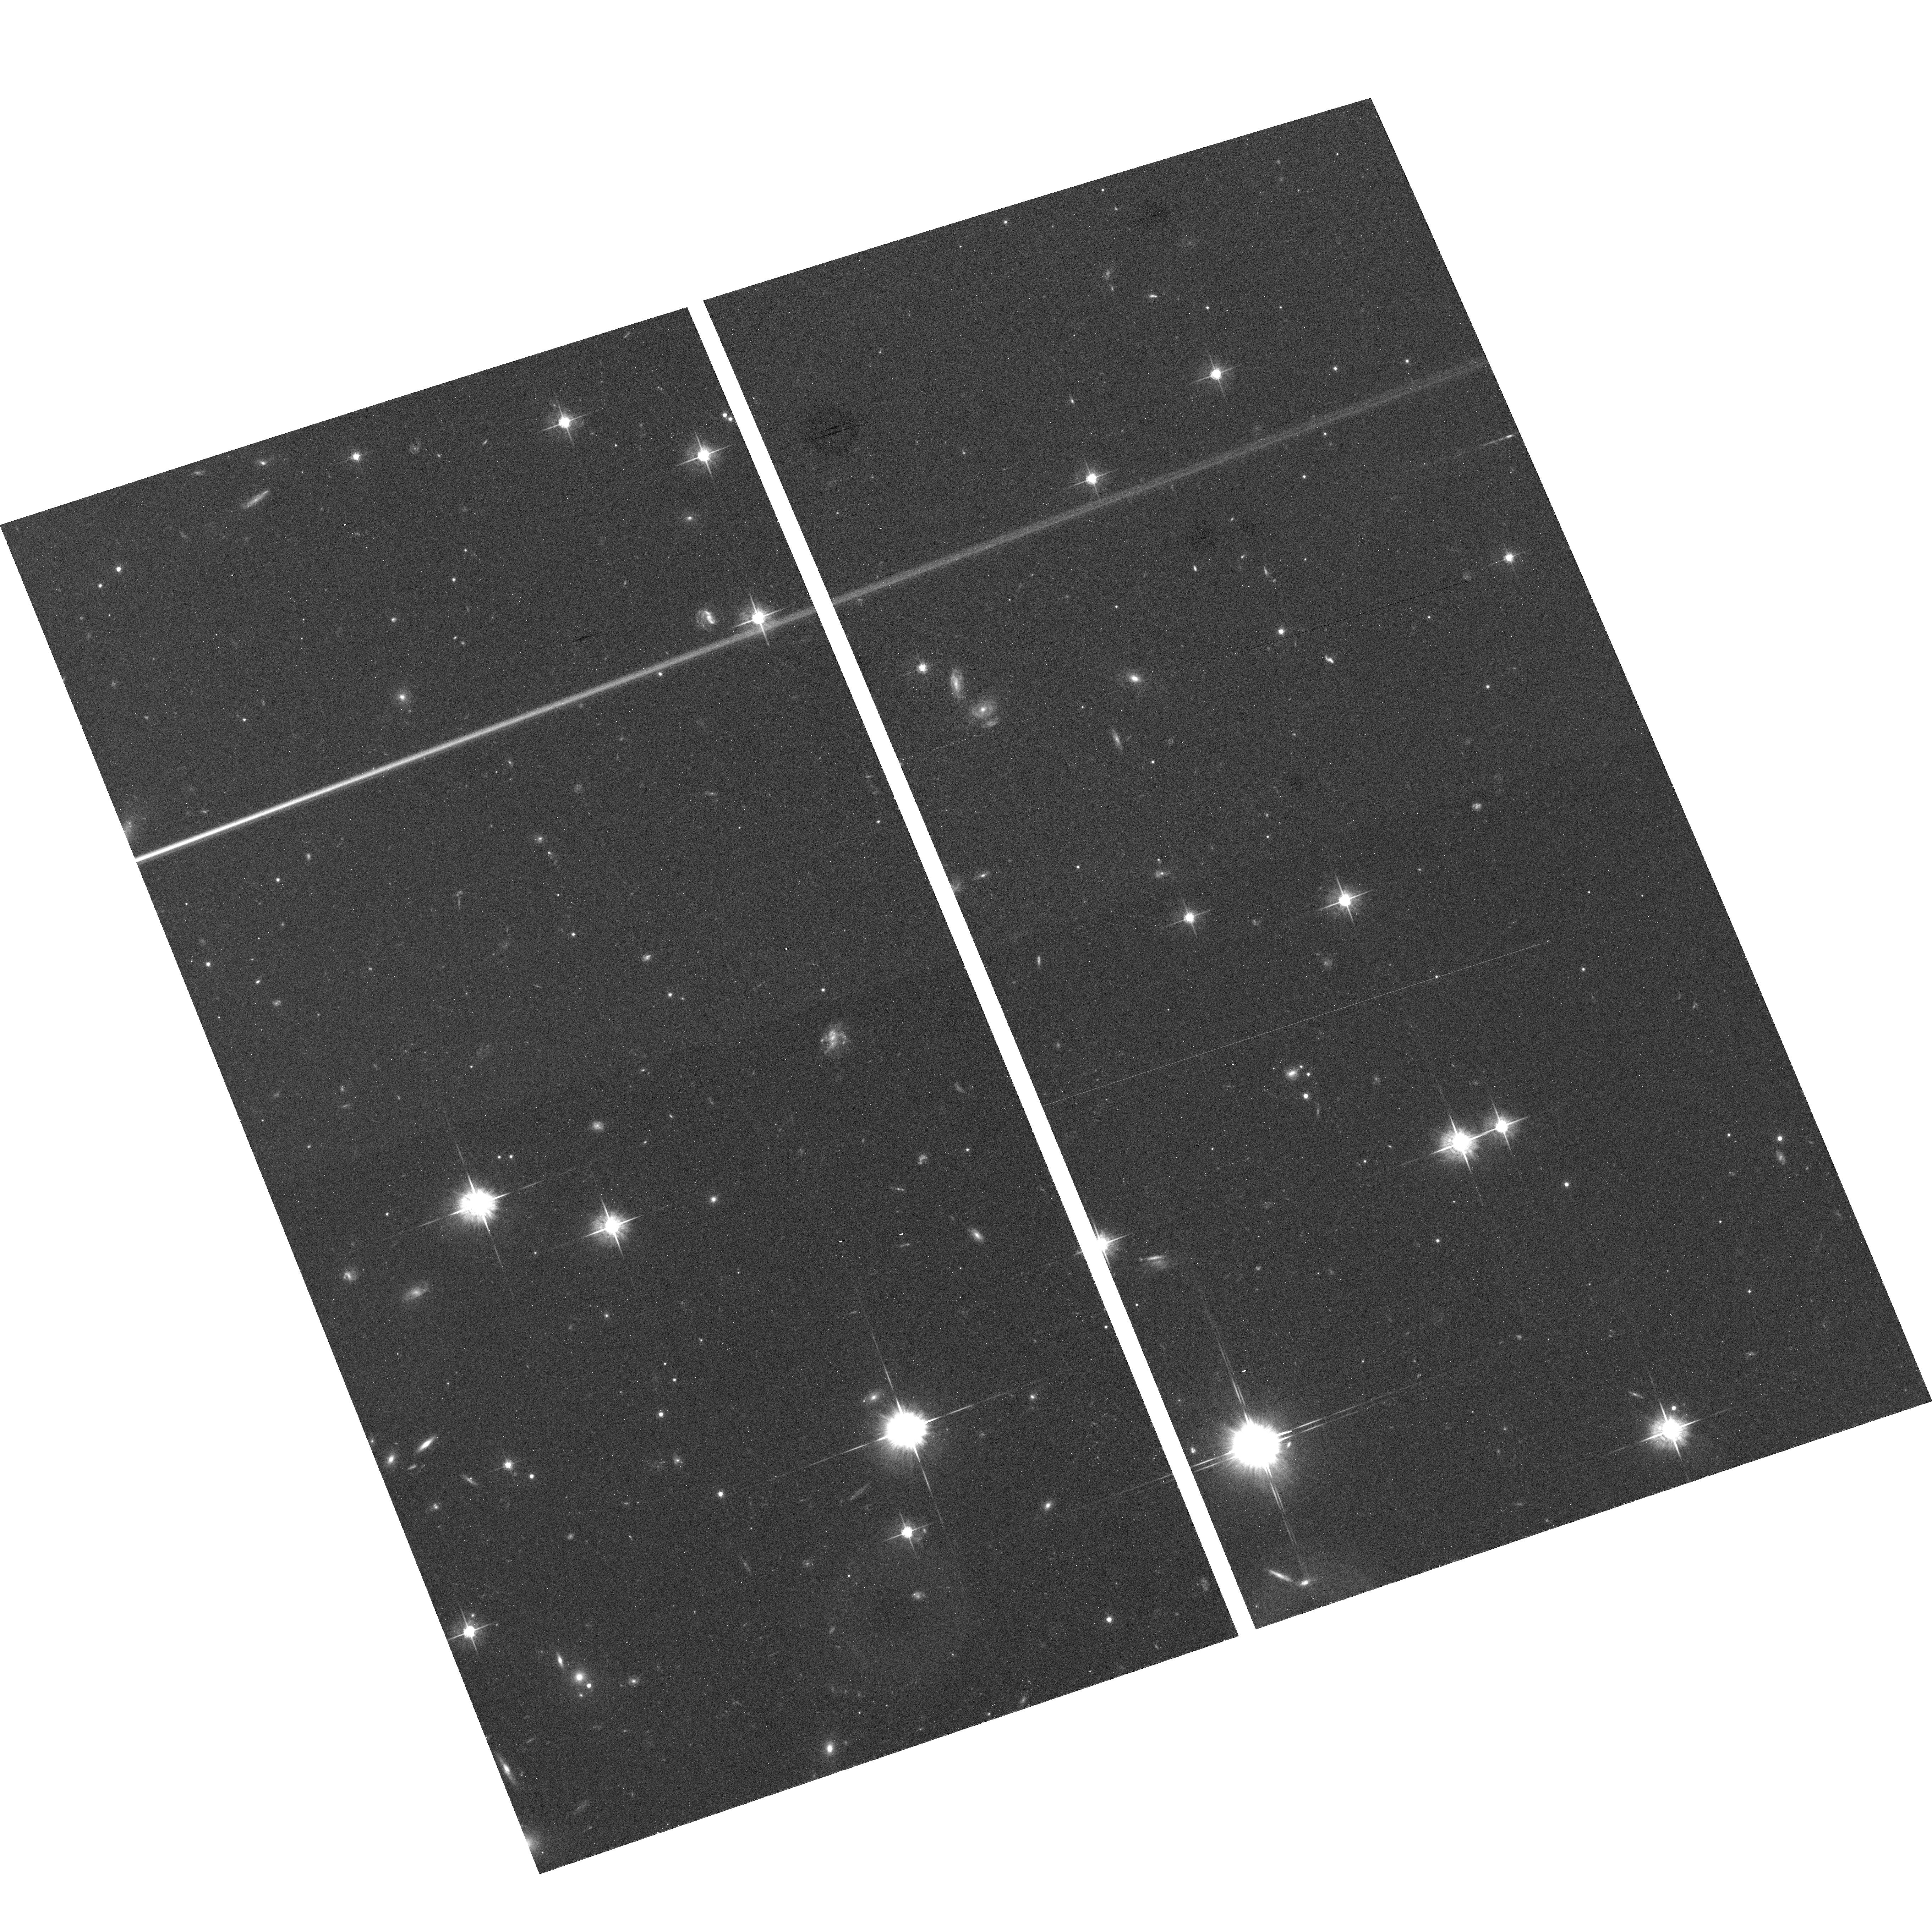
Target: field at RA 145.559°, Dec -23.915°
Instrument: ACS/WFC
Filter: F625W
Exposure: 24 min
Observation ID: hst_10539_18_acs_wfc_f625w_j9f918

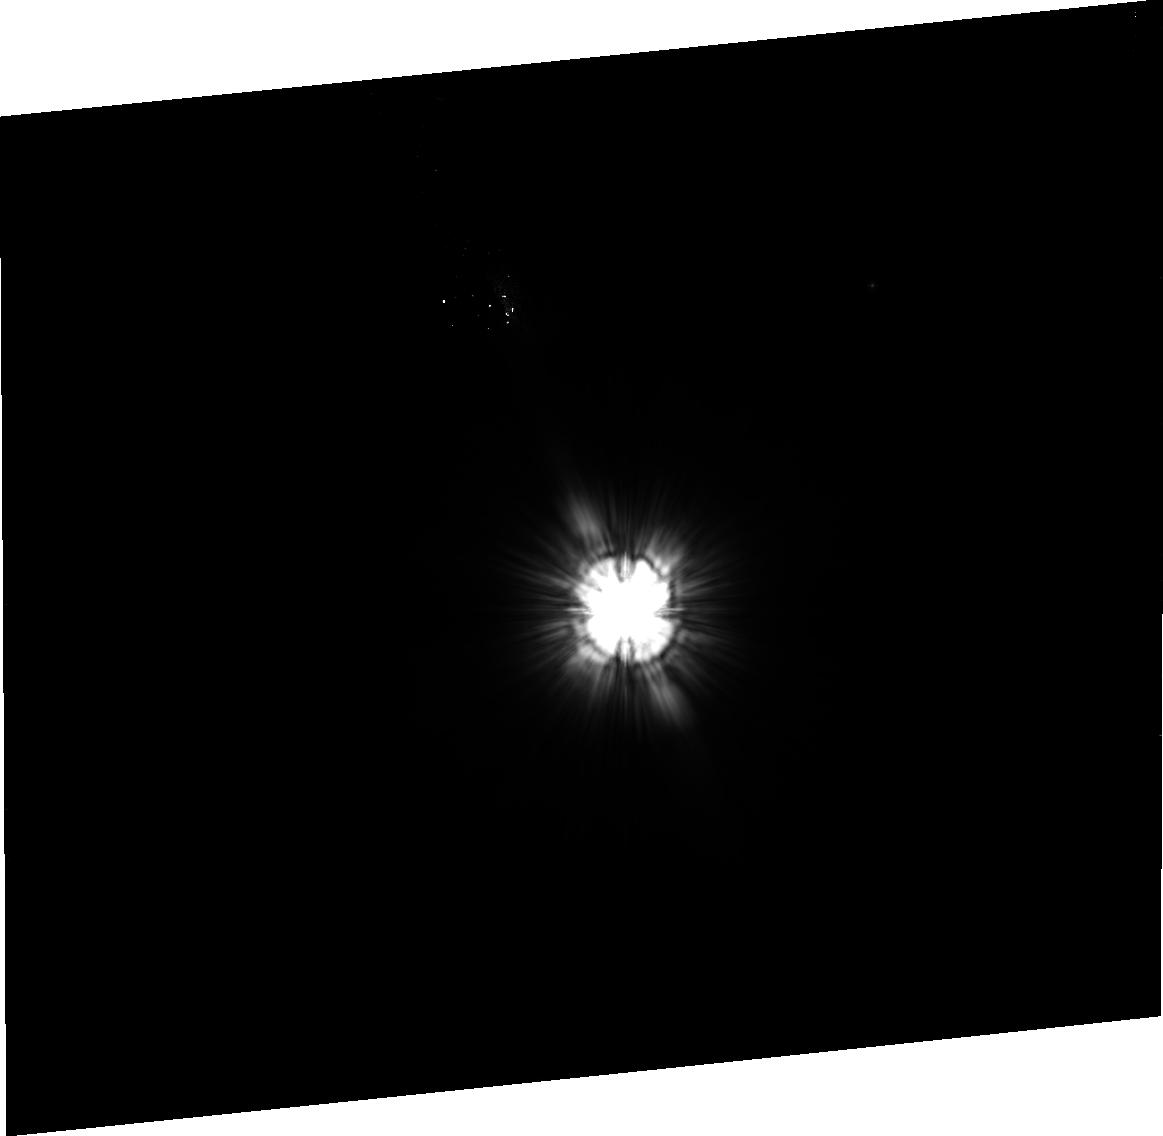
Target: HR-1082
Instrument: ACS/HRC
Filter: F606W
Exposure: 38 min
Observation ID: j9f907020

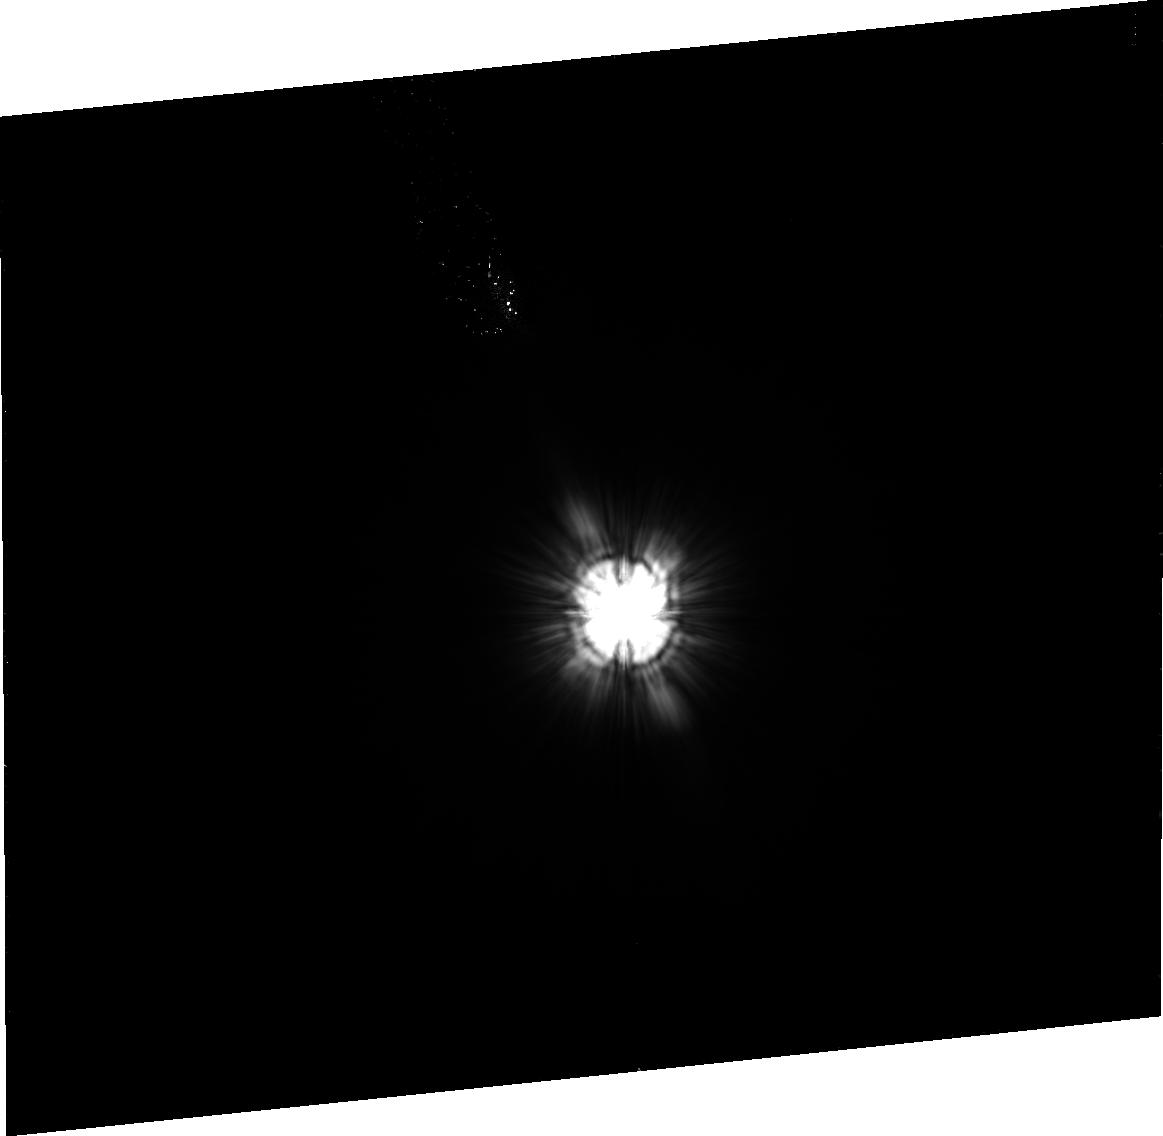
Target: HIP-7805
Instrument: ACS/HRC
Filter: F606W
Exposure: 41 min
Observation ID: j9f901020

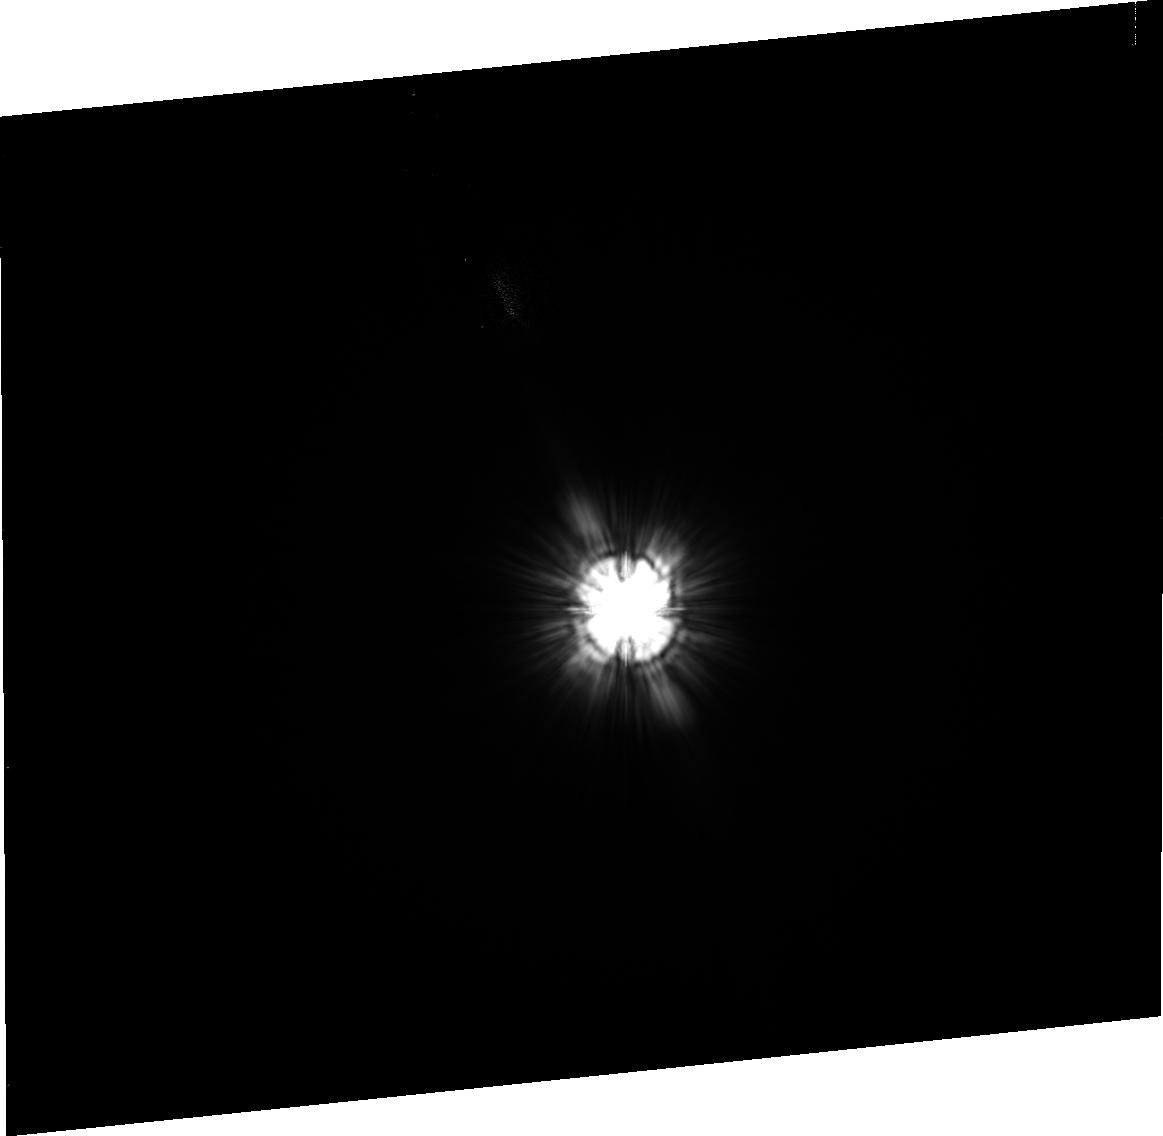
Target: HD-7570
Instrument: ACS/HRC
Filter: F606W
Exposure: 2 min
Observation ID: j9f927020

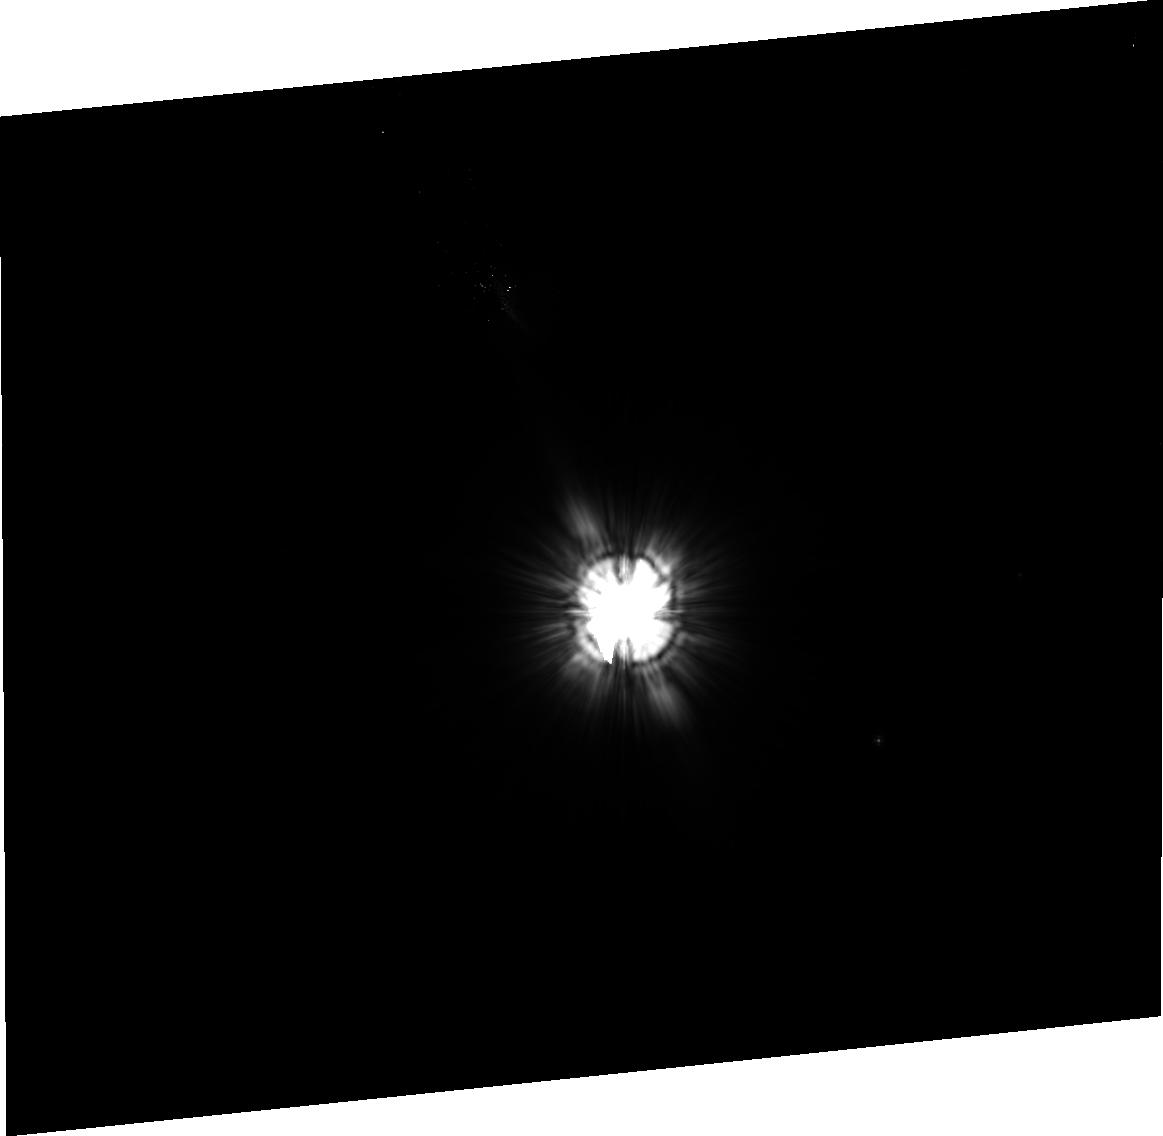
Target: HD-167468
Instrument: ACS/HRC
Filter: F606W
Exposure: 40 min
Observation ID: j9f912030

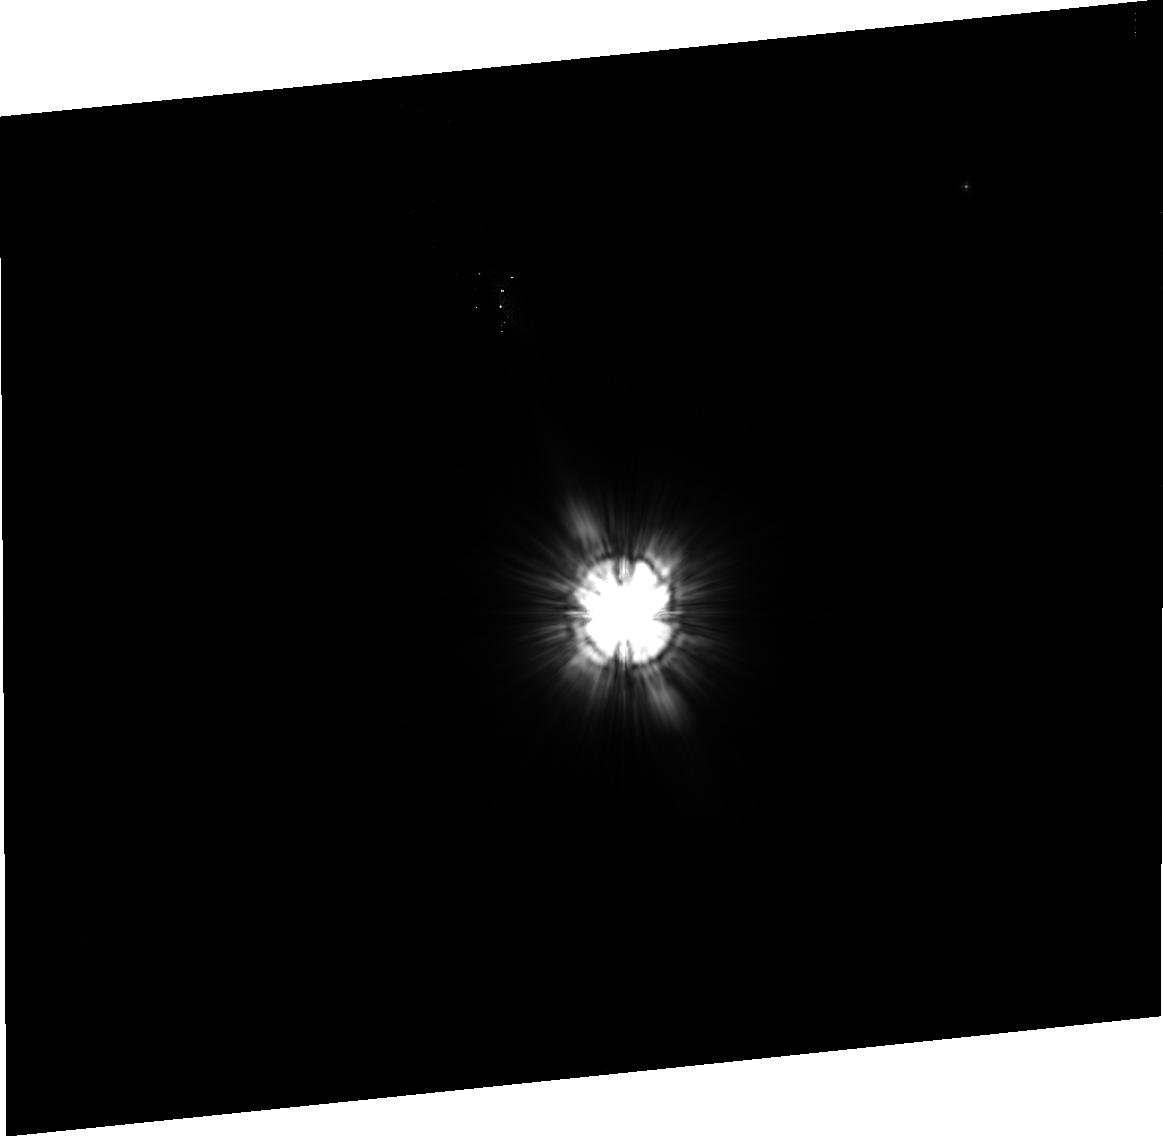
Target: HD-38206
Instrument: ACS/HRC
Filter: F606W
Exposure: 35 min
Observation ID: j9f919030

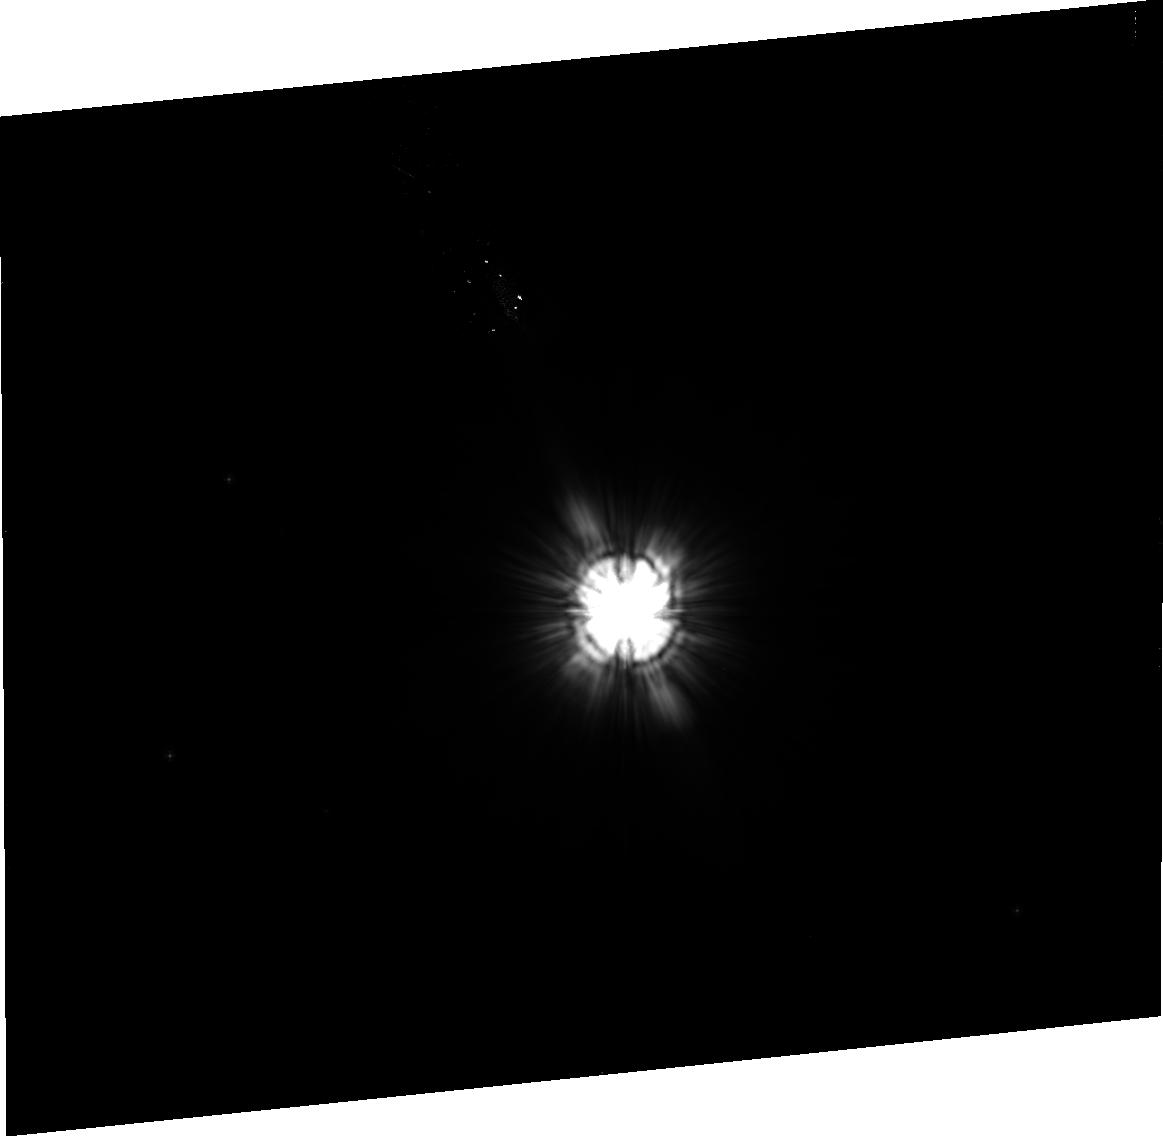
Target: HD-101727
Instrument: ACS/HRC
Filter: F606W
Exposure: 43 min
Observation ID: j9f906020

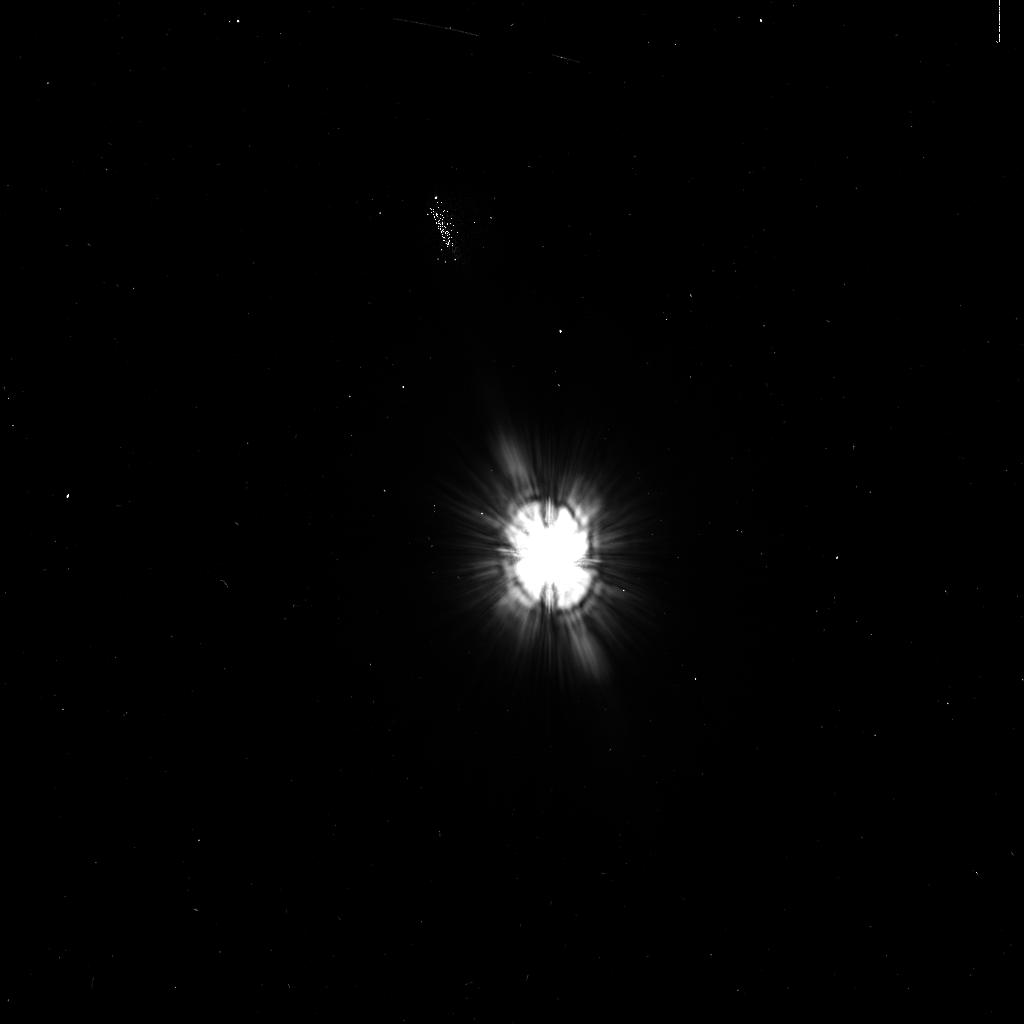
Target: HR-506
Instrument: ACS/HRC
Filter: F606W
Exposure: 2 min
Observation ID: j9f926v1q

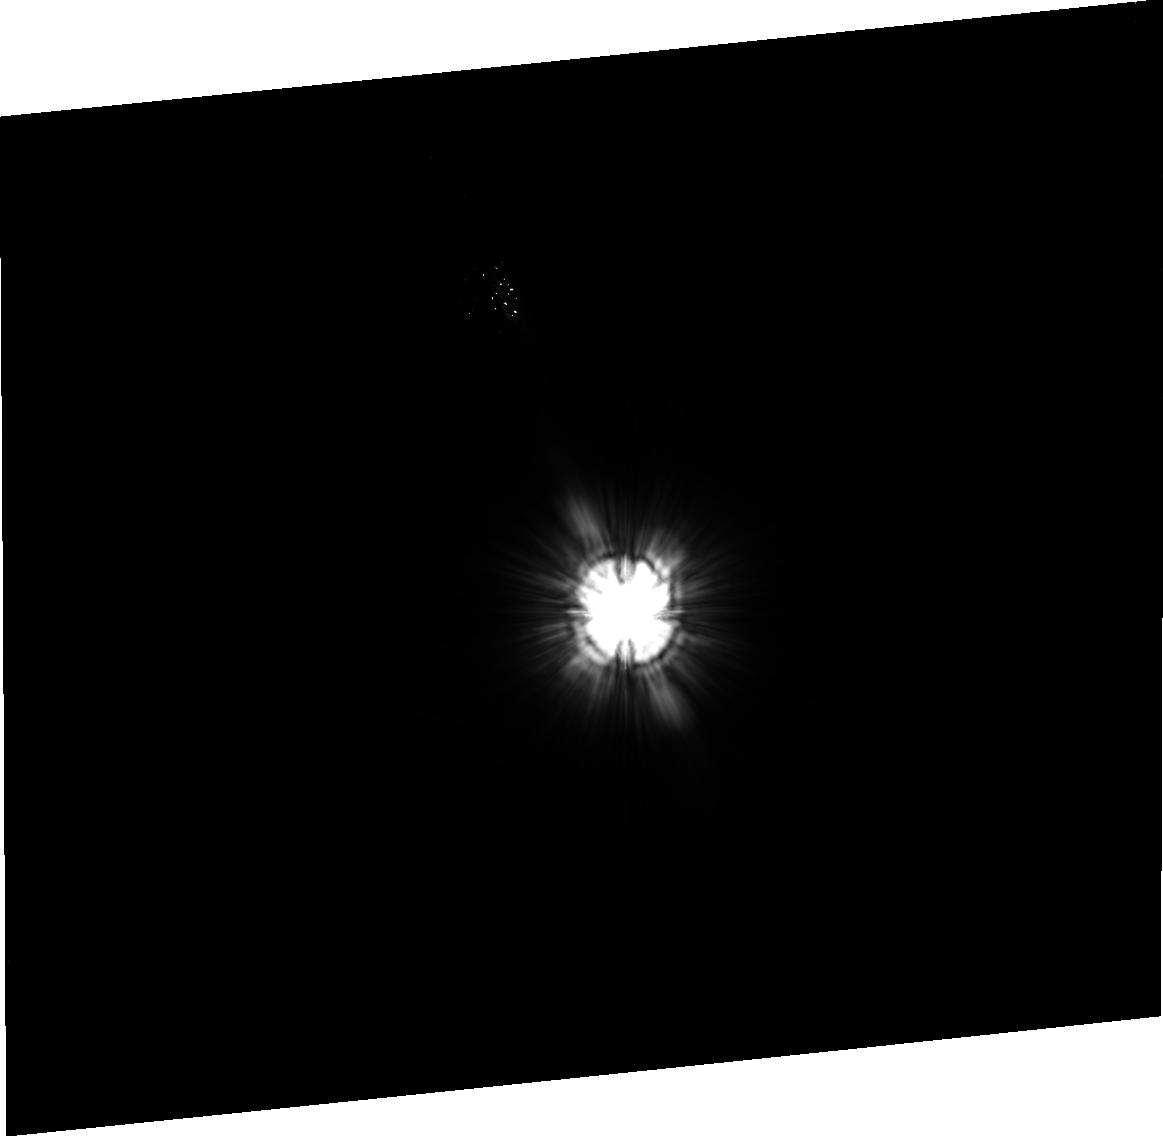
Target: HD-207129
Instrument: ACS/HRC
Filter: F606W
Exposure: 35 min
Observation ID: j9f929020

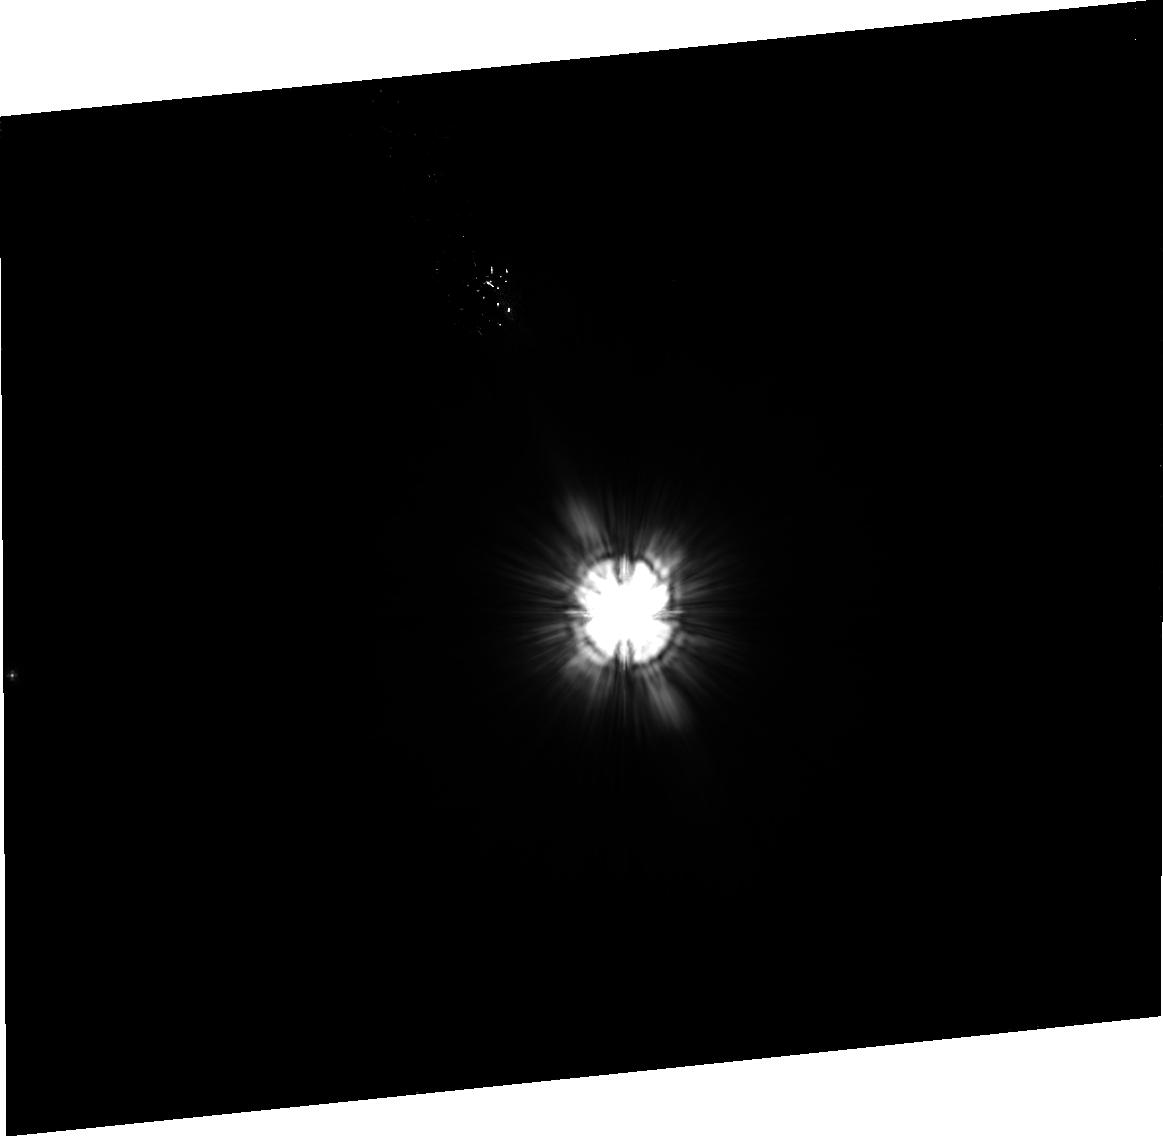
Target: HD-82943
Instrument: ACS/HRC
Filter: F606W
Exposure: 40 min
Observation ID: j9f917010

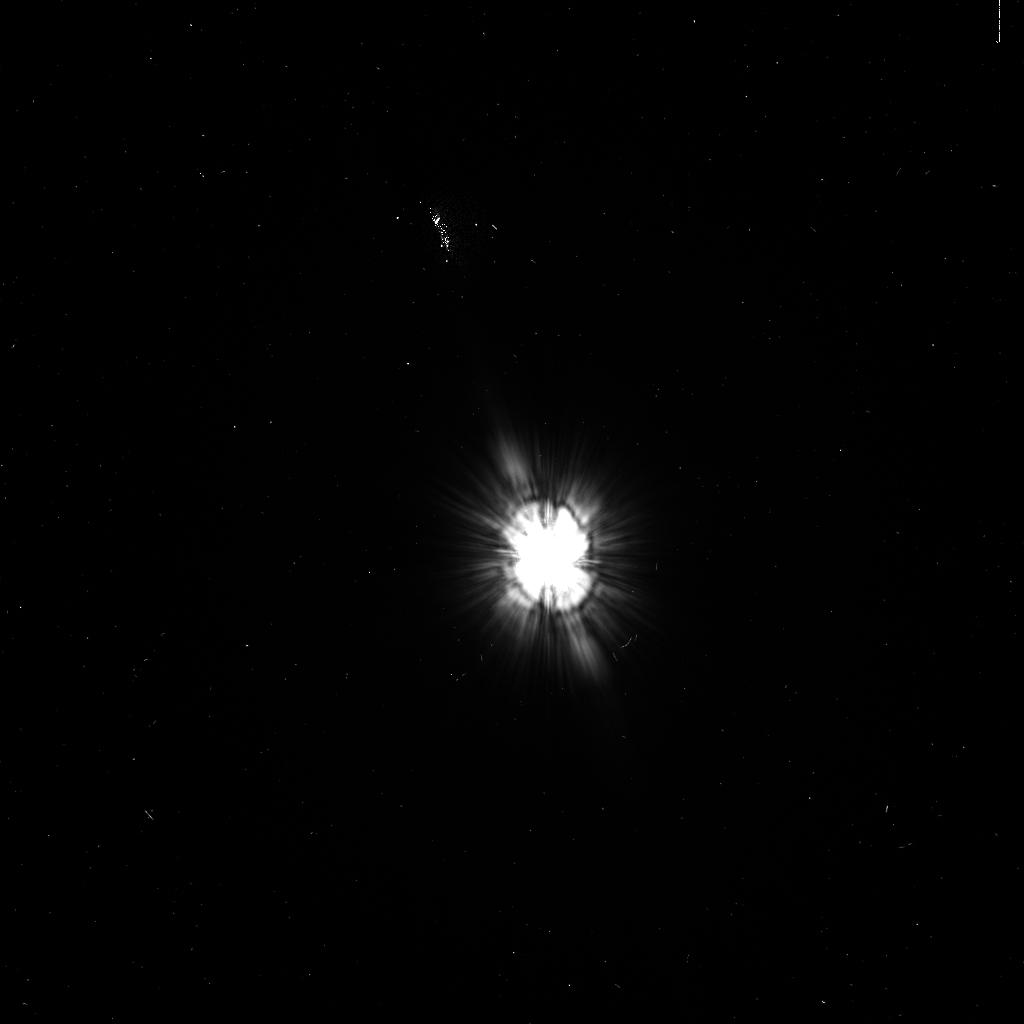
Target: HD-15427
Instrument: ACS/HRC
Filter: F606W
Exposure: 1 min
Observation ID: j9f909v9q

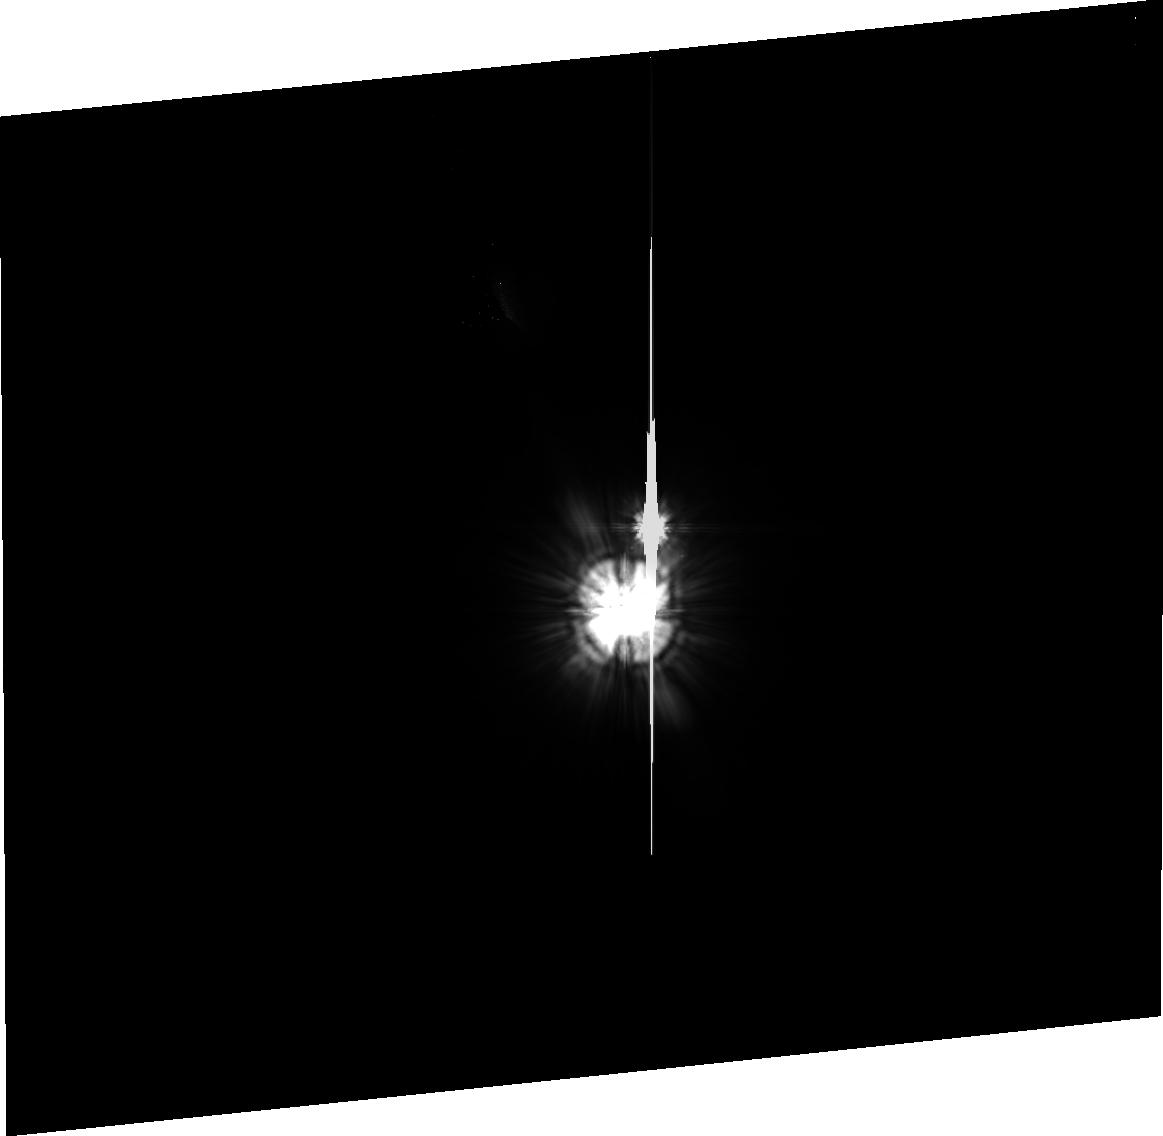
Target: HD-211415
Instrument: ACS/HRC
Filter: F606W
Exposure: 31 min
Observation ID: j9f930030

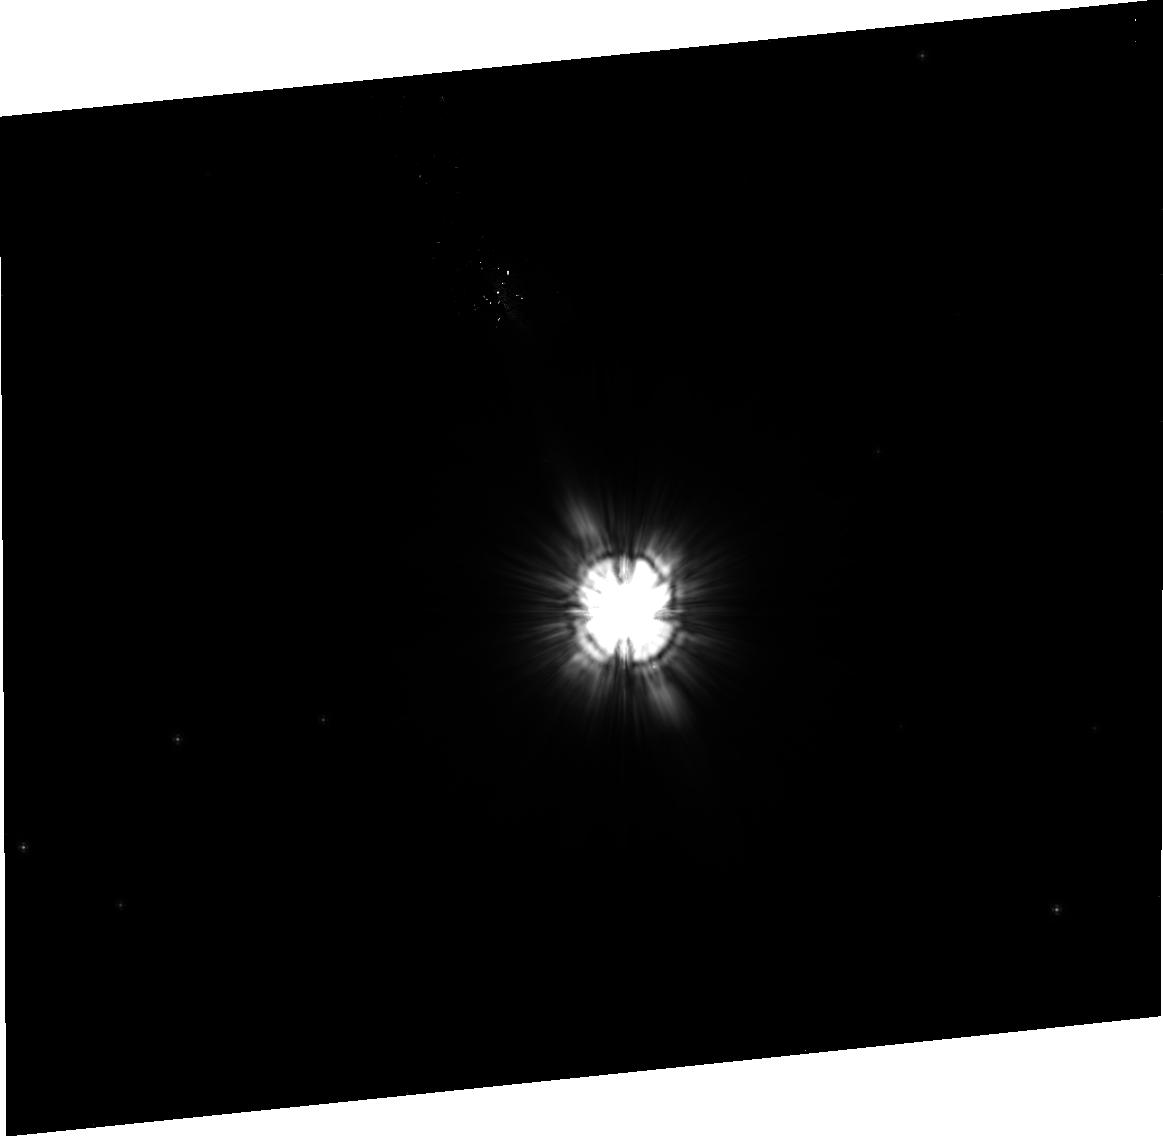
Target: HR-5792
Instrument: ACS/HRC
Filter: F606W
Exposure: 43 min
Observation ID: j9f911020

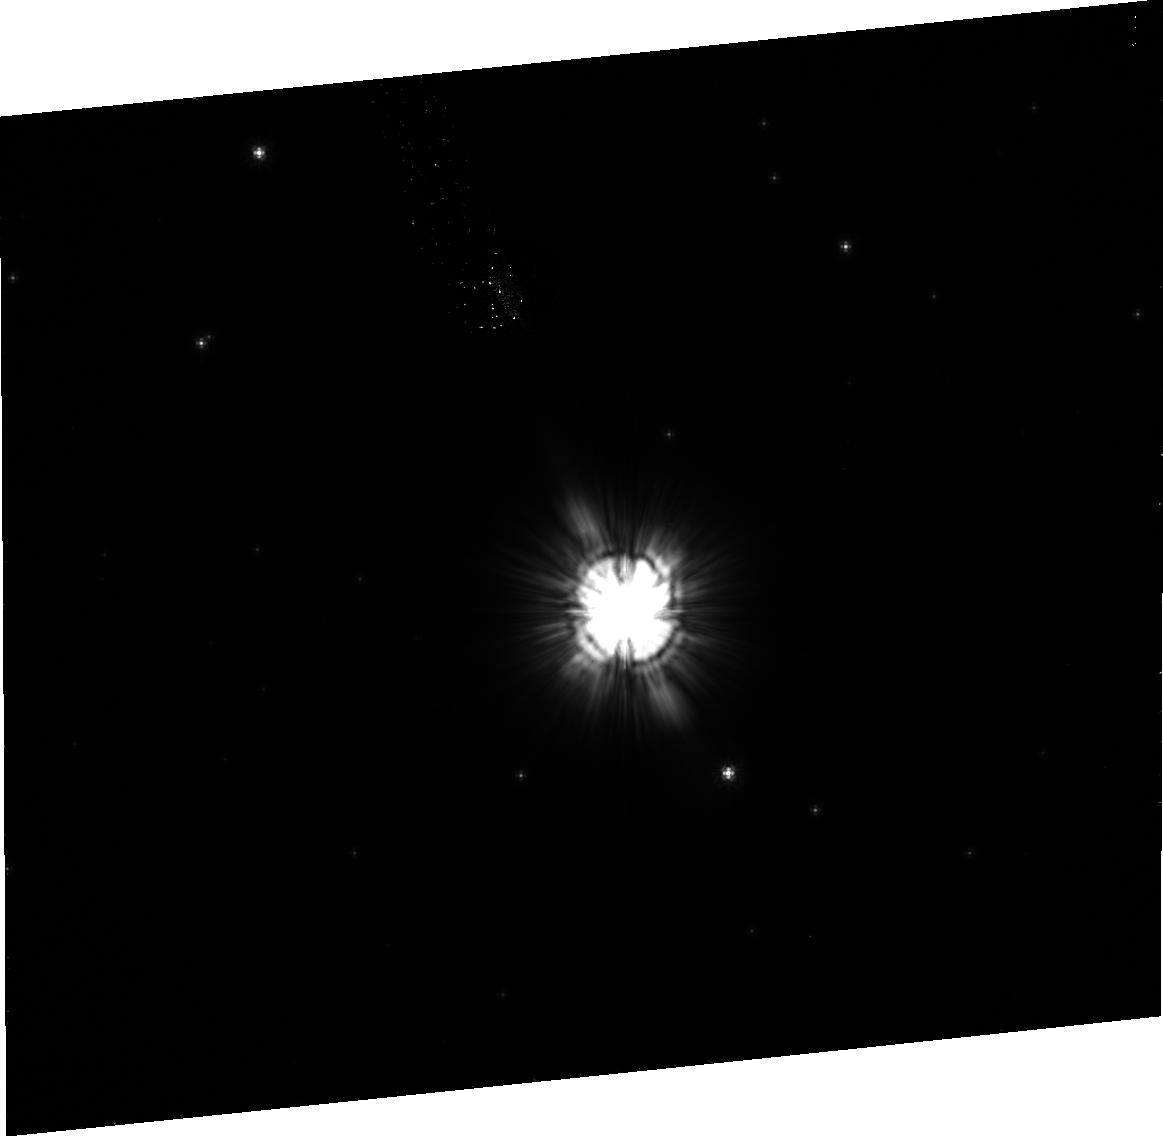
Target: HD-113556
Instrument: ACS/HRC
Filter: F606W
Exposure: 41 min
Observation ID: j9f904020

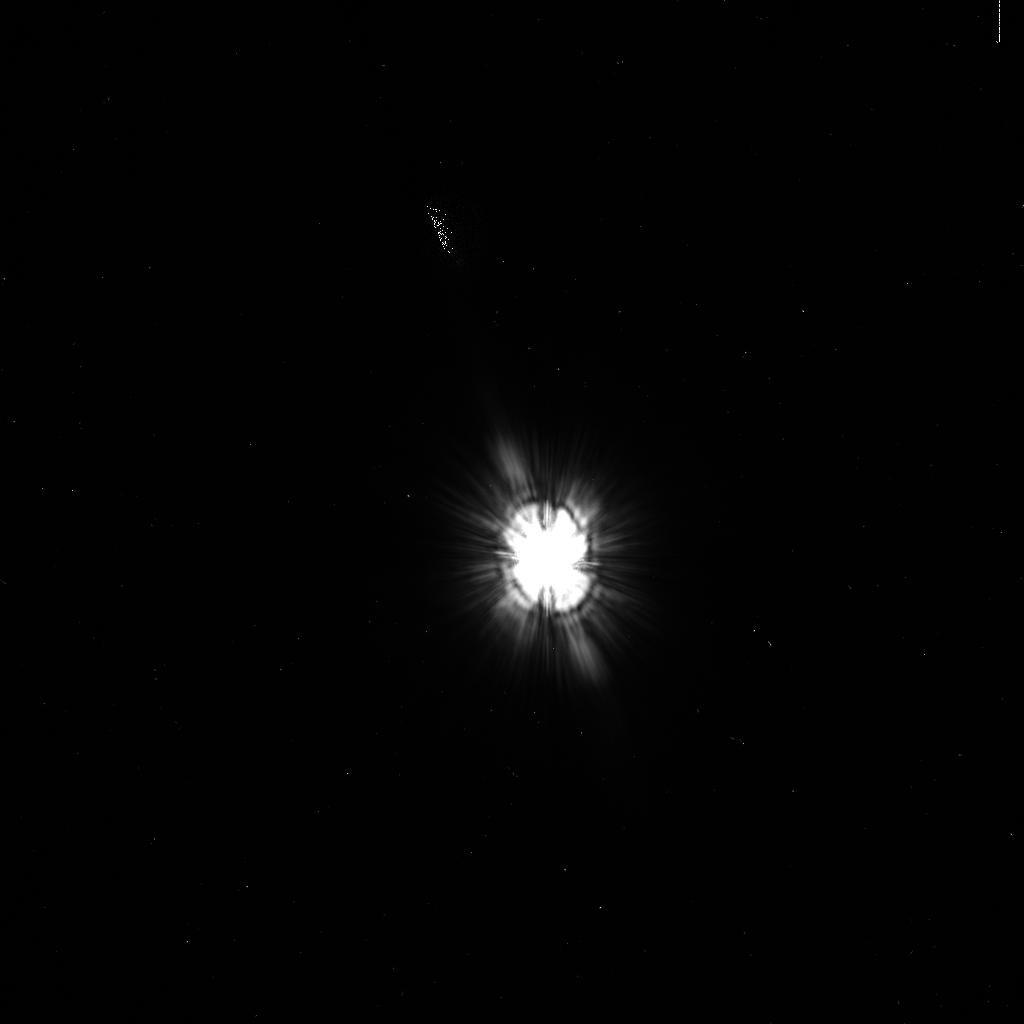
Target: HD-84117
Instrument: ACS/HRC
Filter: F606W
Exposure: 1 min
Observation ID: j9f918msq

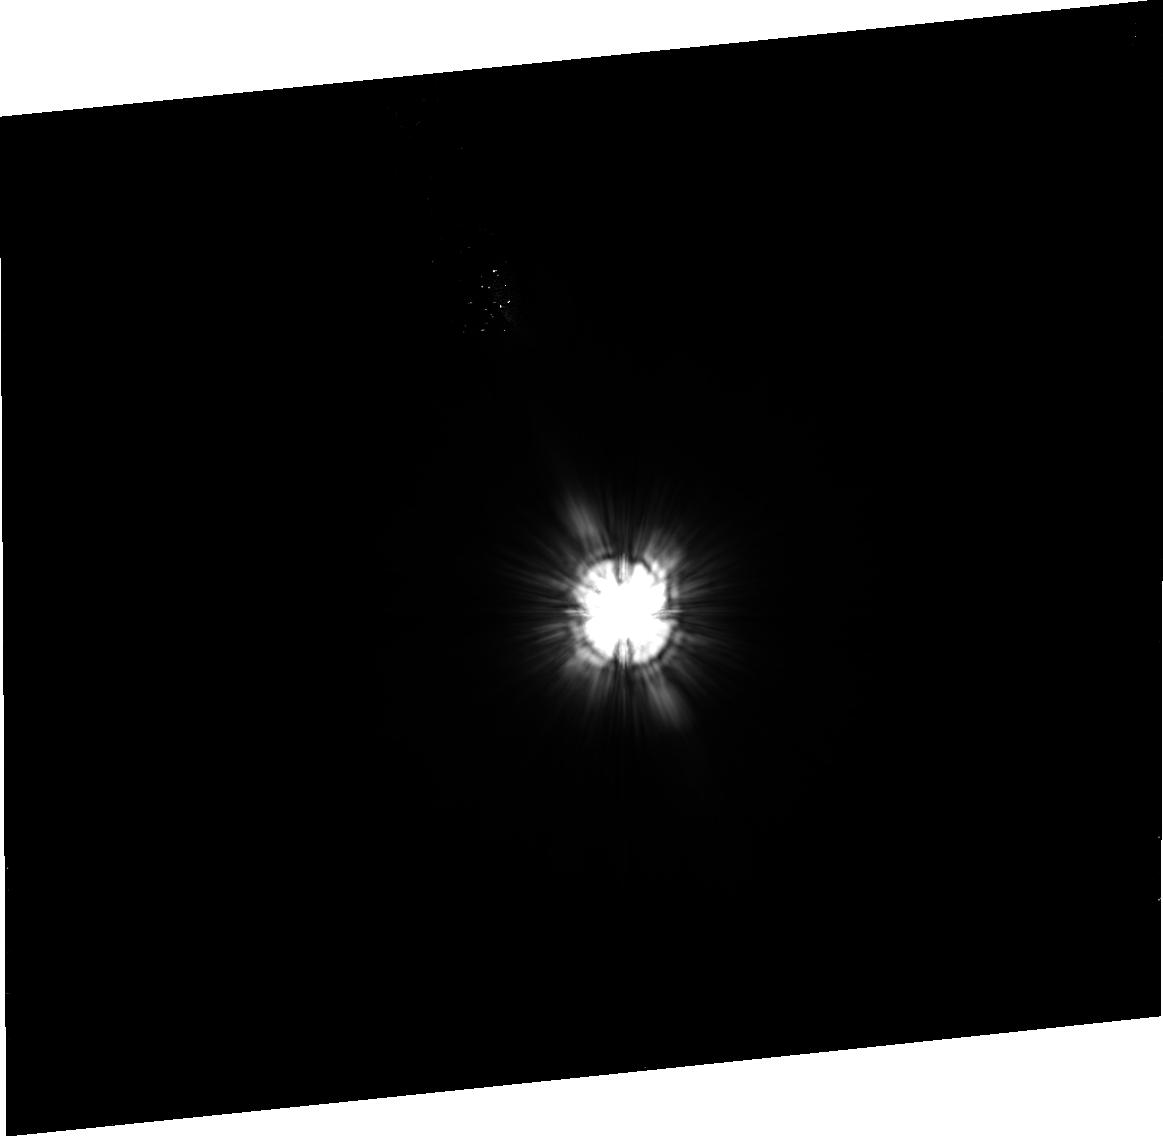
Target: HD-12894
Instrument: ACS/HRC
Filter: F606W
Exposure: 35 min
Observation ID: j9f903030

Coronagraphic Imaging of Bright New Spitzer Debris Disks (PI: Stapelfeldt, Karl)

Fifteen percent of bright main sequence stars possess dusty circumstellar debris disks revealed by far-infrared photometry. These disks are signposts of planetary systems: collisions among larger, unseen parent bodies maintain the observed dust population against losses to radiation pressure and P-R drag. Images of debris disks at optical, infrared, and millimeter wavelengths have shown central holes, rings, radial gaps, warps, and azimuthal asymmetries which indicate the presence of planetary mass perturbers. Such images provide unique insights into the structure and dynamics of exoplanetary systems. Relatively few debris disks have been spatially resolved. Only nine have ever been resolved at any wavelength, and at wavelengths < 10 microns (where subarcsec resolution is available), only seven: beta Pictoris, HR 4796, HD 141569, AU Mic, HD 107146, HD 92945, and Fomalhaut. Imaging of many other debris disk targets has been attempted with various HST cameras/coronagraphs and adaptive optics, but without success. The key property which renders a debris disk observable in scattered light is its dust optical depth. The seven disks imaged so far all have a dust excess luminosity >~ 0.01% that of the central star; no disks with smaller optical depths have been detected. Most main sequence stars known to meet this requirement have already been observed, so future progress in debris disk imaging depends on discovering additional stars with large infrared excess. The Spitzer Space Telescope offers the best opportunity in 20 years to identify new examples of high optical depth debris disk systems. We propose ACS coronagraphic imaging of nine bright, new debris disks uncovered during the first year of the Spitzer mission. Our goal is to obtain the first resolved images of these disks at ~3 AU resolution, define the disk sizes and orientations, and uncover disk substructures indicative of planetary perturbations. The results should double the number of debris disks observed at 0.06" resolution, and open a wider window into the structure of planetary systems.